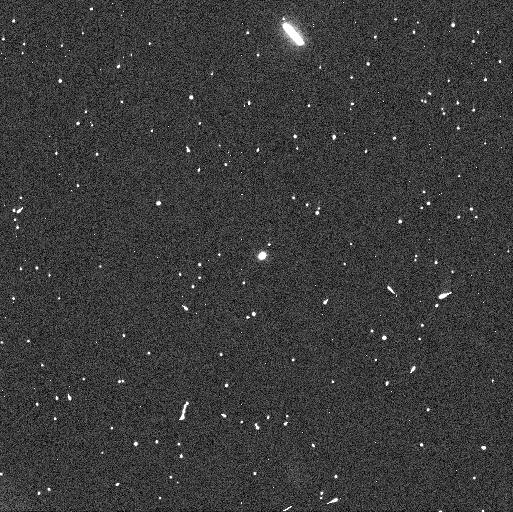
Target: 288P-UPDATE3. Instrument: WFC3/UVIS. Filter: F606W. Exposure: 4 min. Observation ID: iejl01c1q

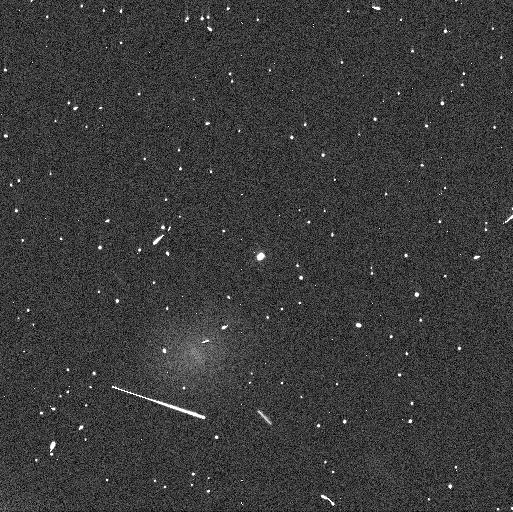
Target: 288P-UPDATE3. Instrument: WFC3/UVIS. Filter: F606W. Exposure: 4 min. Observation ID: iejl02cxq

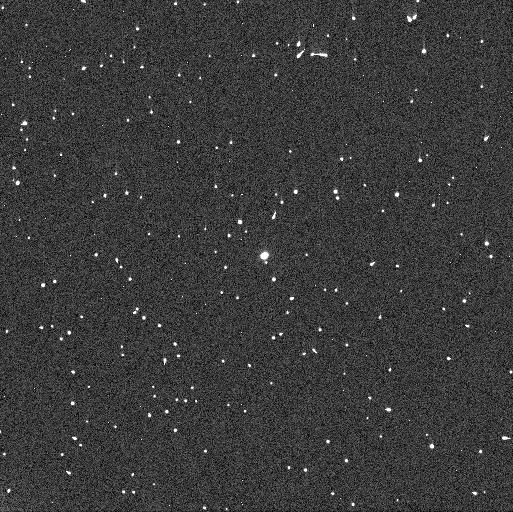
Target: 288P-UPDATE3. Instrument: WFC3/UVIS. Filter: F606W. Exposure: 4 min. Observation ID: iejl03dqq

Is main-belt comet 288P a triple system? (PI: Kim, Yoonyoung)

We request 6 mid-cycle orbits using WFC3 in 2021 June to probe the newly suspected triple nature of main-belt comet 288P. This object is unique. It has wide separation, nearly equal-sized components, and also displays repetitive comet-like activity. 288P is one of only a few known asteroid binaries whose components can be spatially resolved by WFC3. Archival WFC3 observations obtained two months after the Cycle 28 deadline reveal that 288P is likely triple. That is, the light curve of one of the two main components is best represented as the sum of the lightcurves of two (spatially unresolved) components with different periods. Additional data are needed to confirm the third component. Successful identification of the third component would make 288P the first-ever detected triple asteroid system to exhibit comet-like activity, and provide crucial constraints on asteroid break-up models and on the role of activity-causing ice sublimation. We emphasize that these measurements maximally exploit the capabilities of HST for high resolution imaging. HST is the only telescope able to spatially separate the two main nuclei (maximum separation about 0.1 arcsec) and hence to measure their rotational lightcurves separately. The proposed observations are time-critical to be carried out in 2021 June, which is the last opportunity to spatially separate the two main components before the return of dust activity in fall 2021.